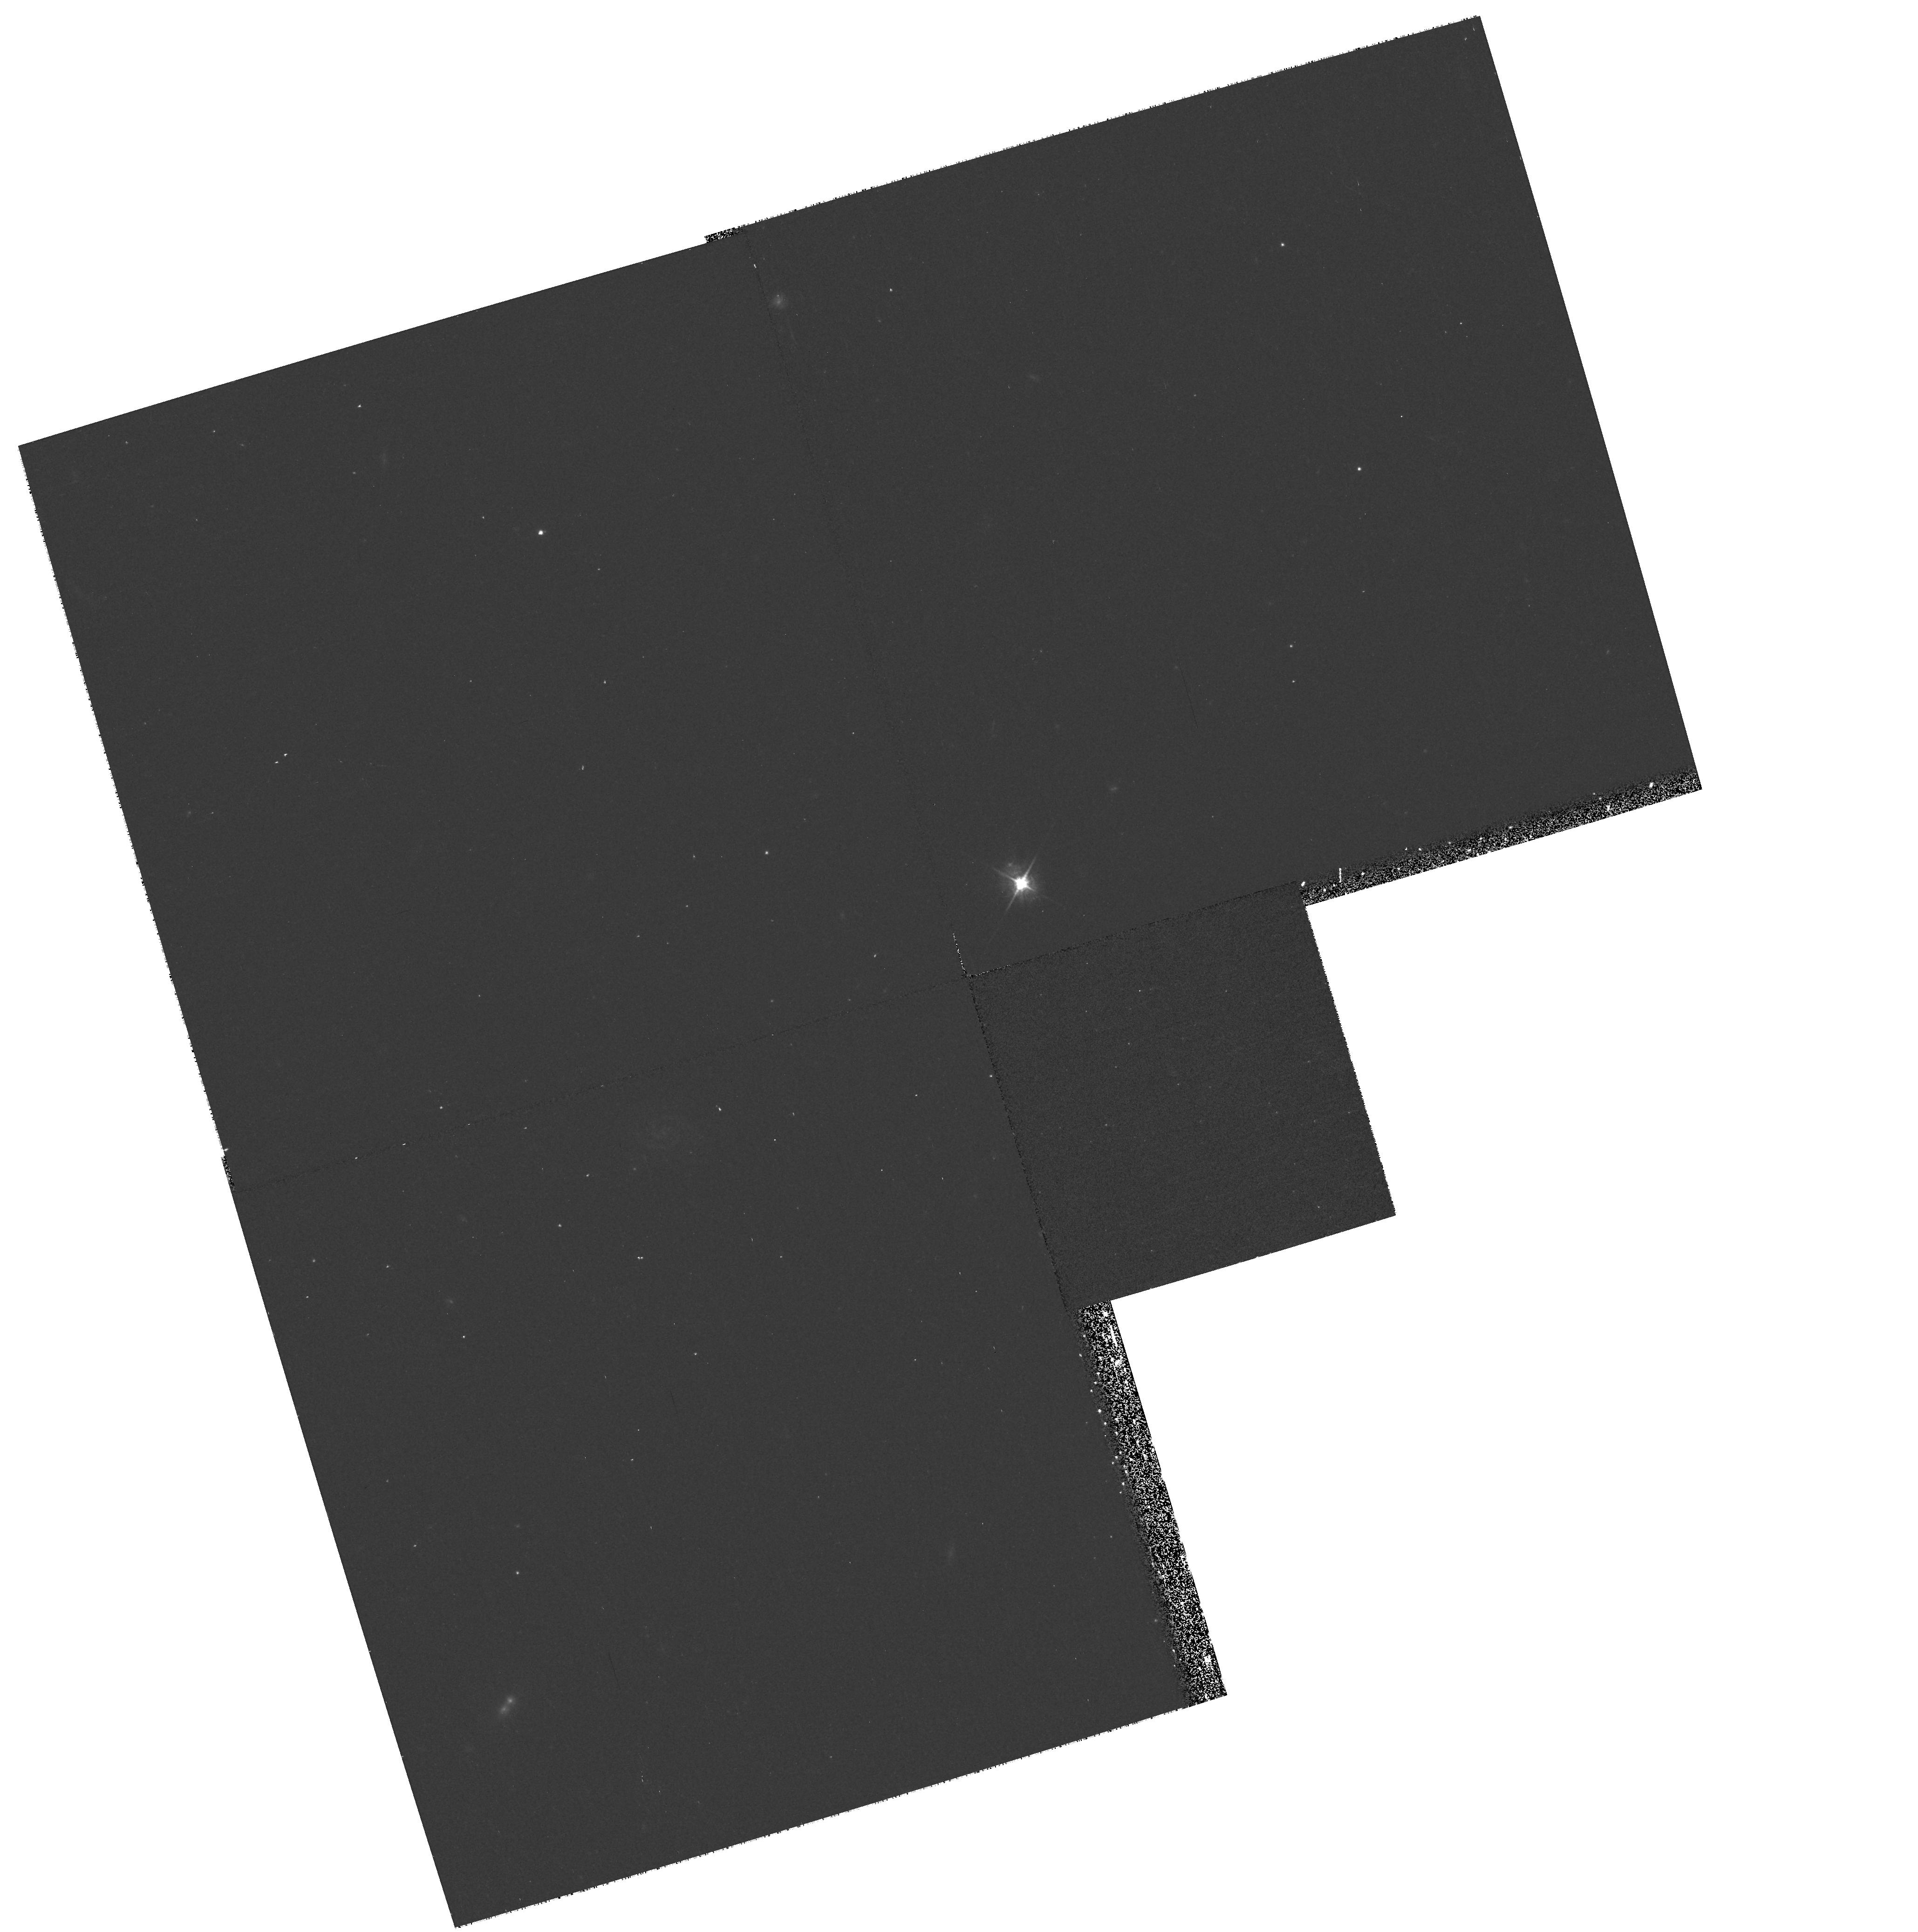
Target: SN2000B4. Instrument: WFPC2/PC. Filter: F450W. Exposure: 23 min. Observation ID: hst_8177_86_wfpc2_pc_f450w_u5ln86

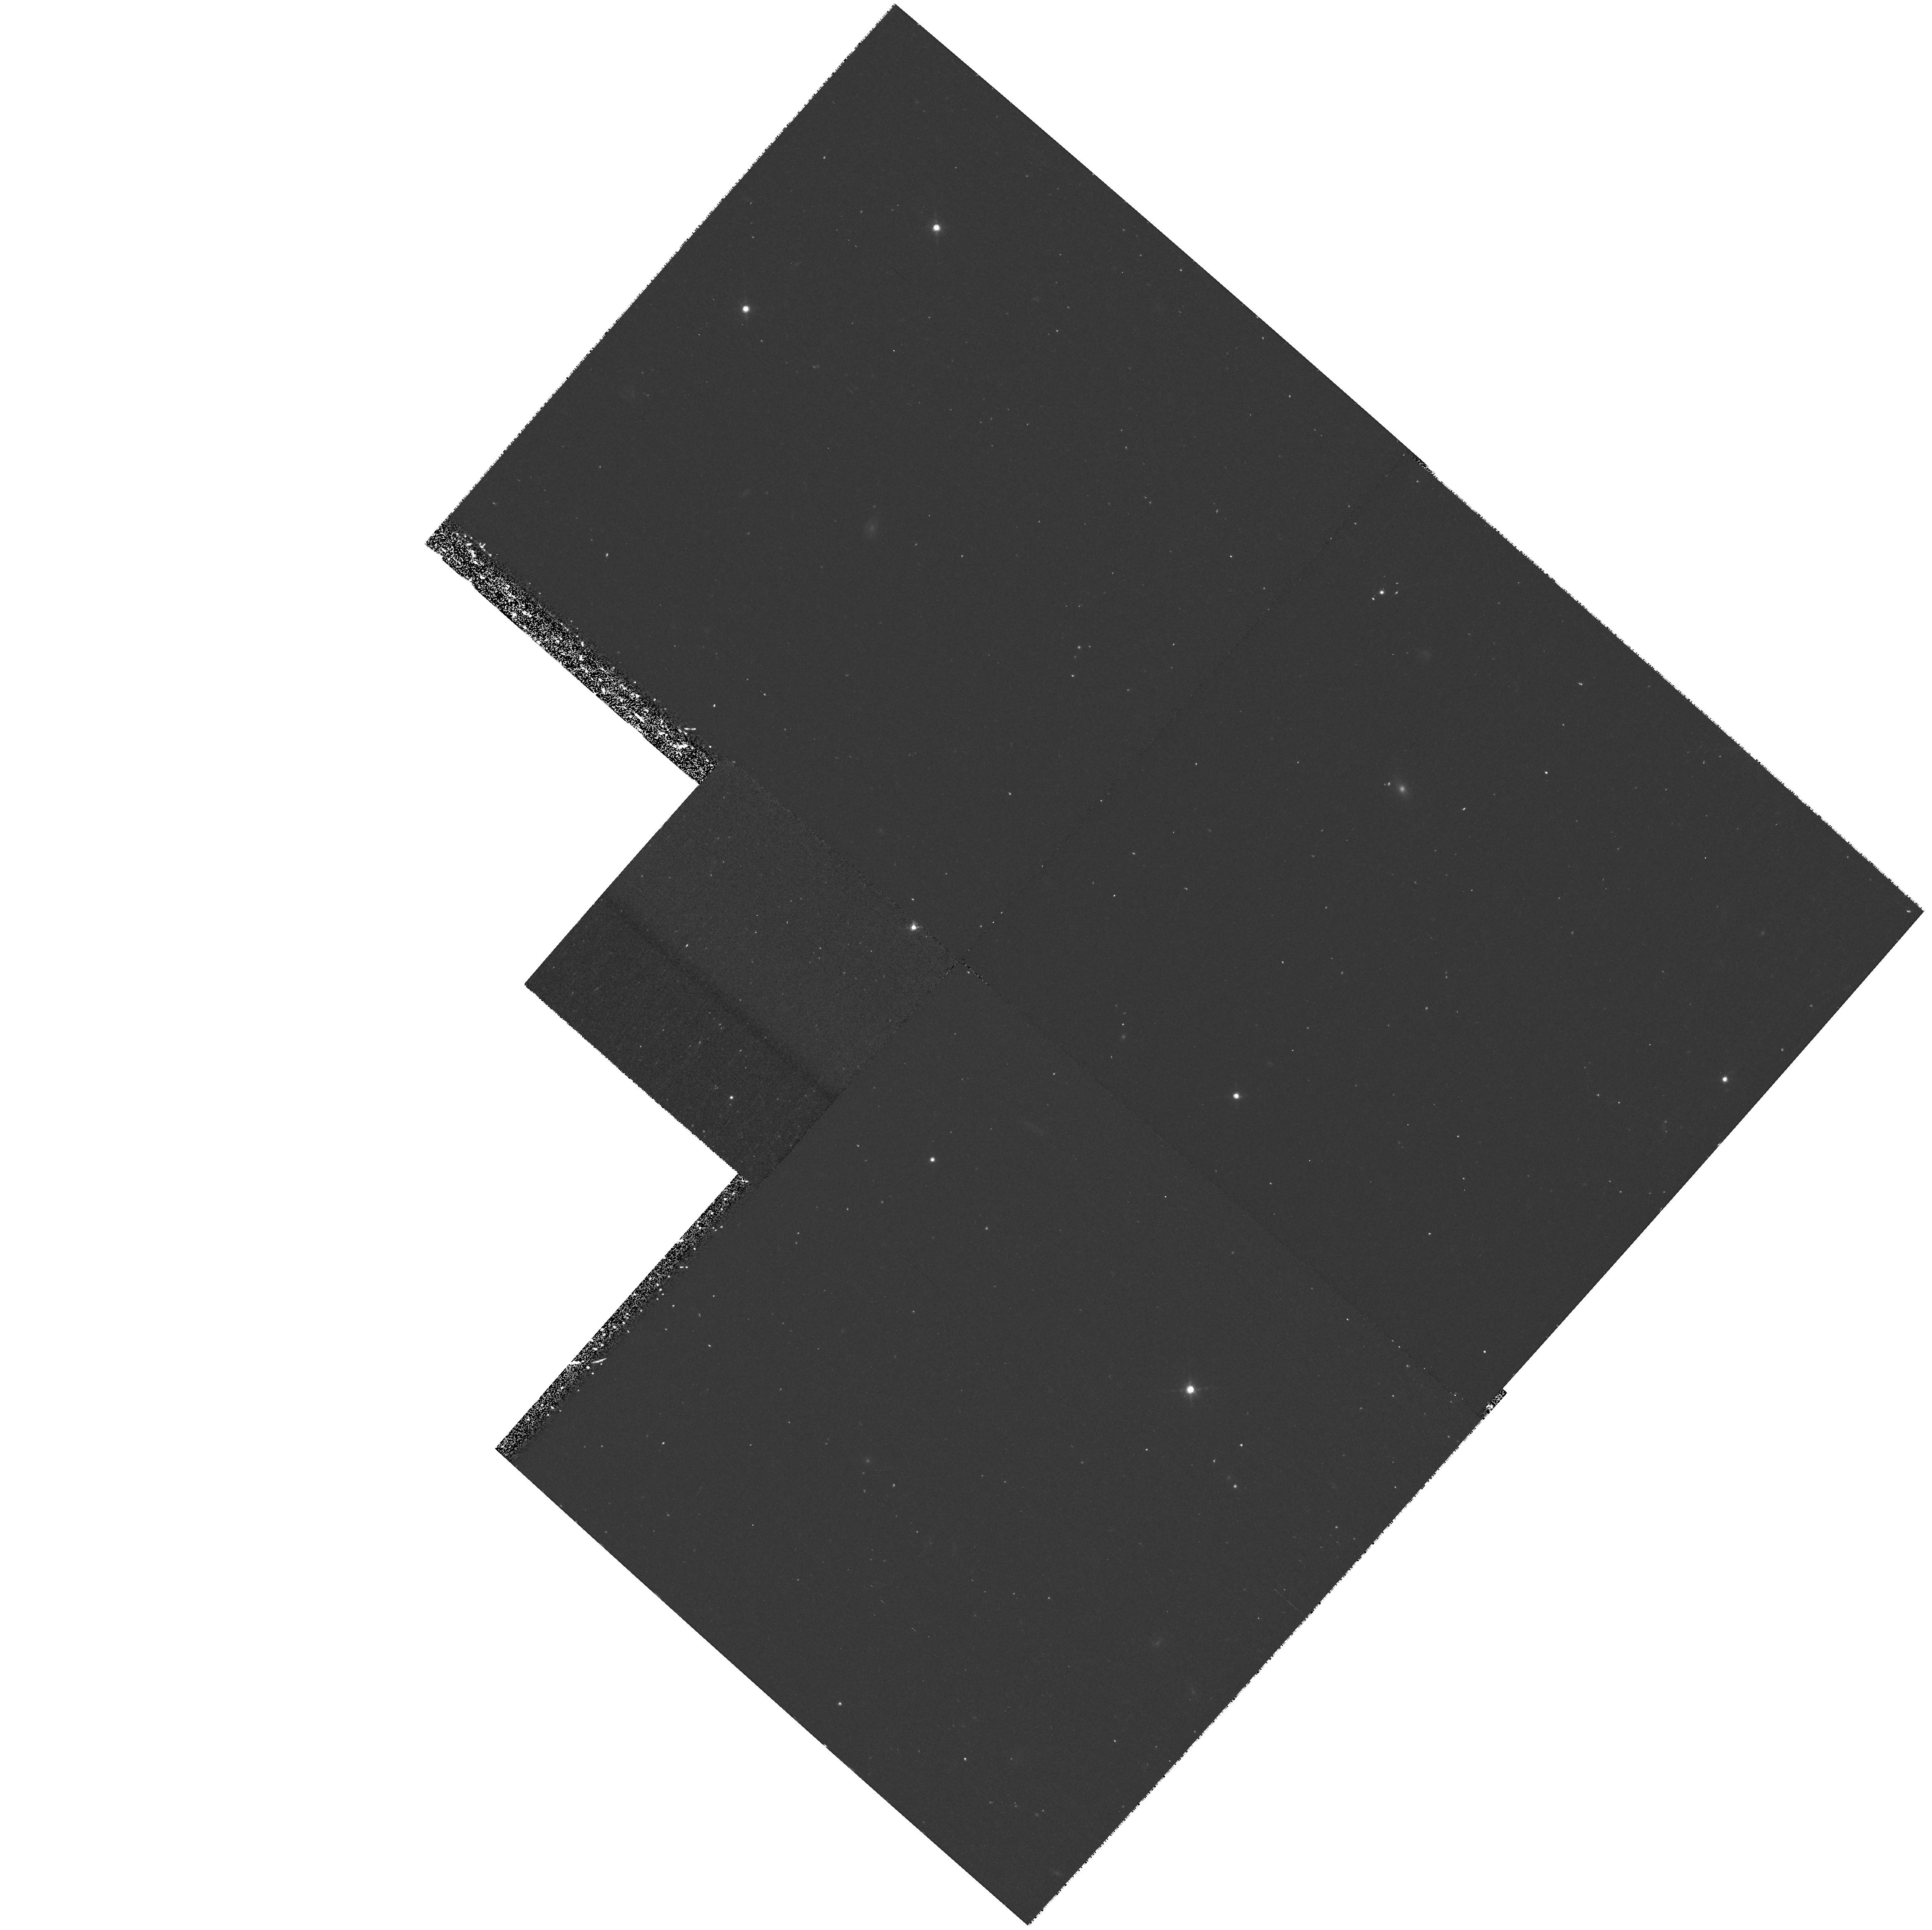
Target: SN1999FN. Instrument: WFPC2/PC. Filter: F850LP. Exposure: 43 min. Observation ID: hst_8177_70_wfpc2_pc_f850lp_u5ln70

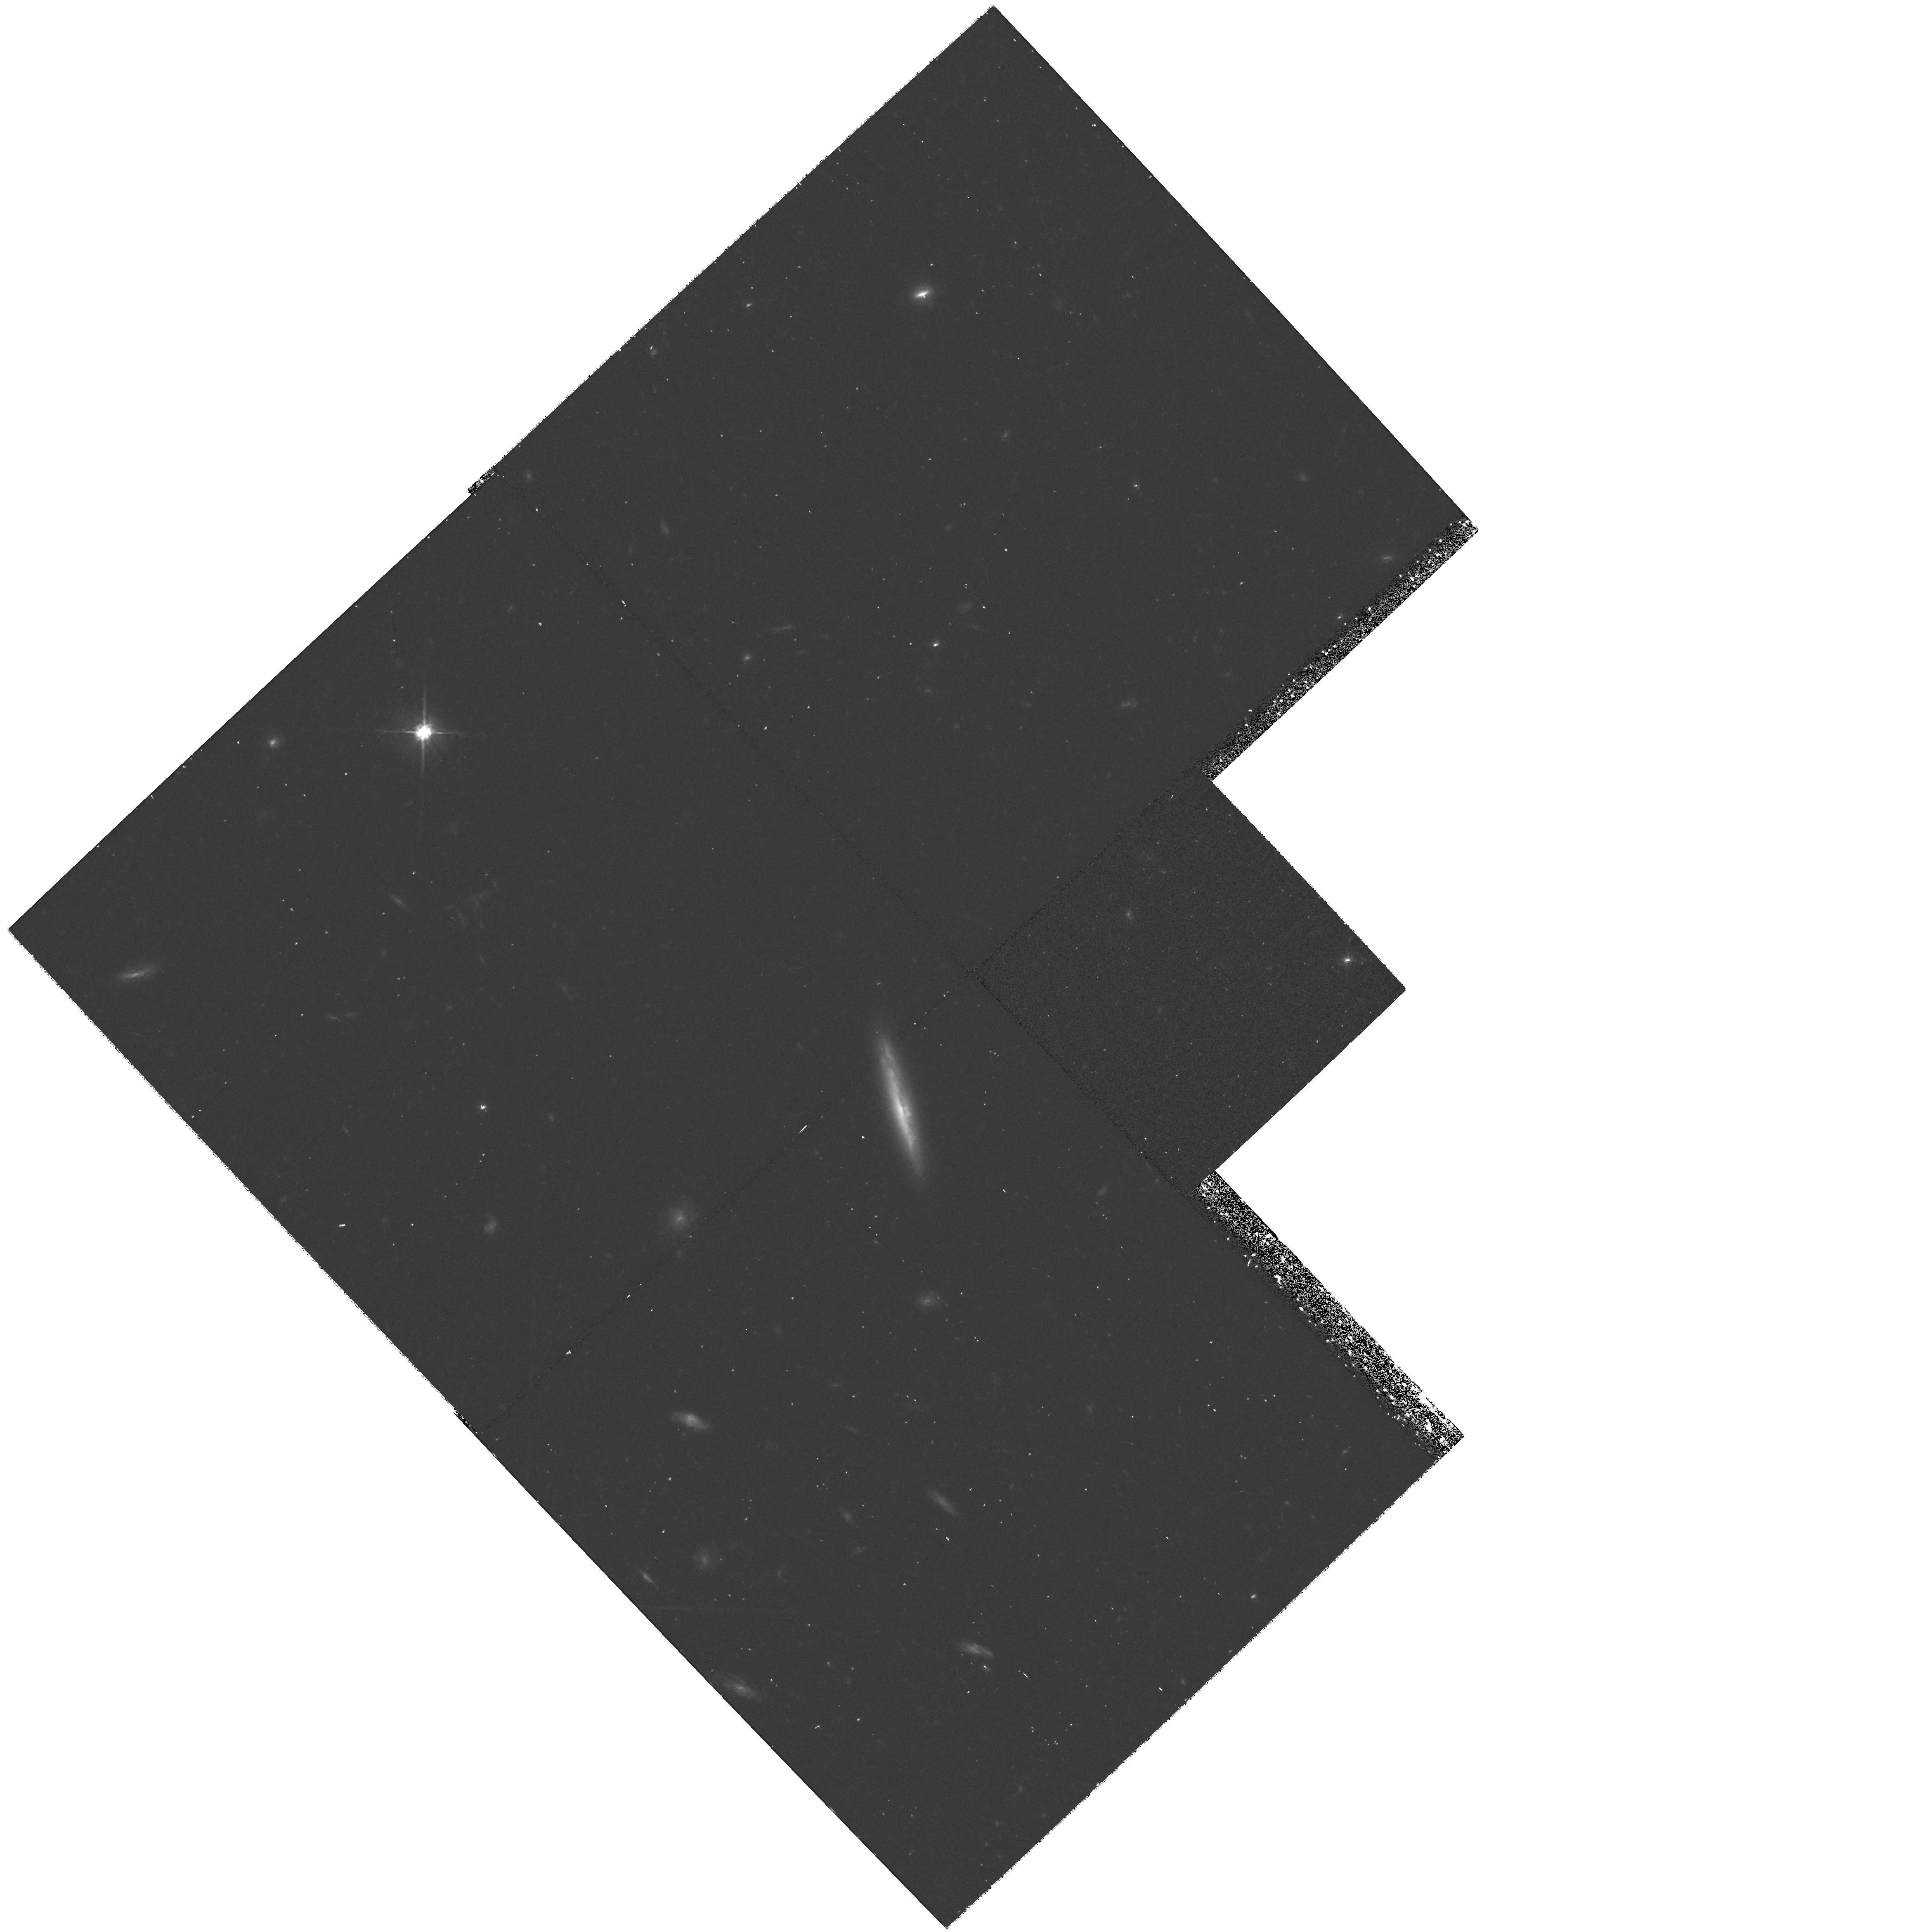
Target: SN1999FJ. Instrument: WFPC2/PC. Filter: F814W. Exposure: 40 min. Observation ID: hst_8177_50_wfpc2_pc_f814w_u5ln50

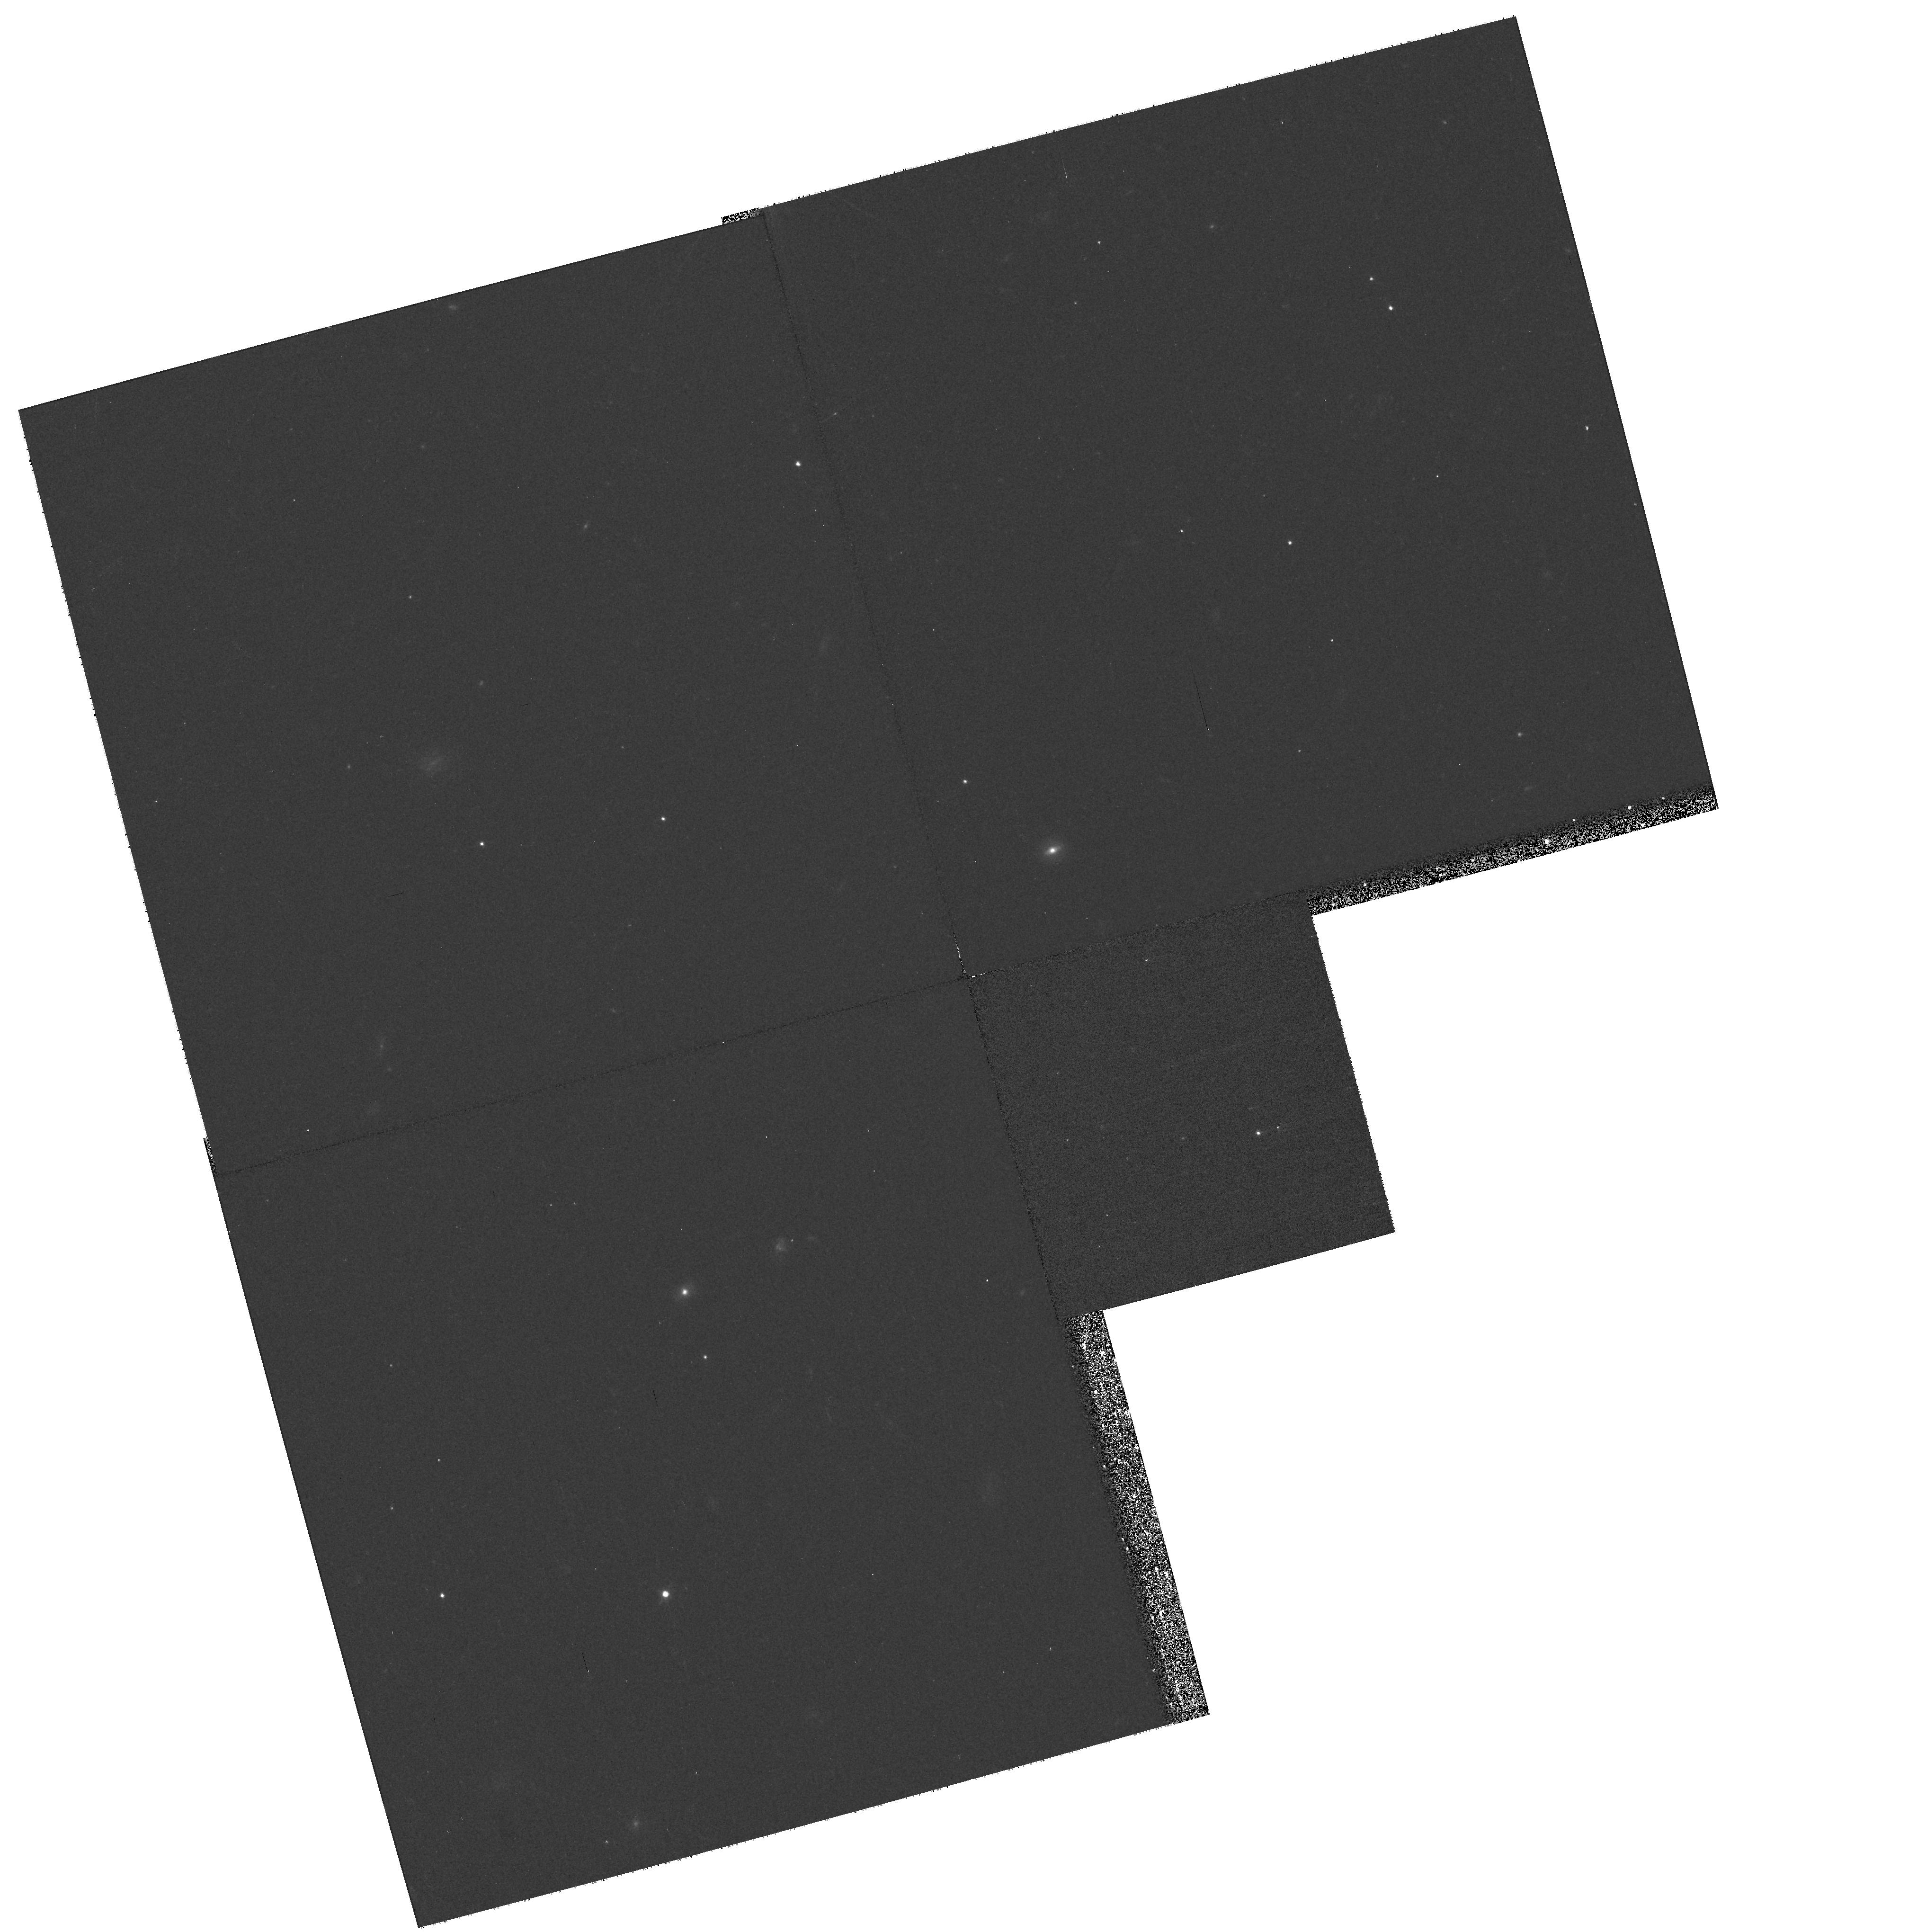
Target: SN2000B3. Instrument: WFPC2/PC. Filter: F555W. Exposure: 13 min. Observation ID: hst_8177_84_wfpc2_pc_f555w_u5ln84

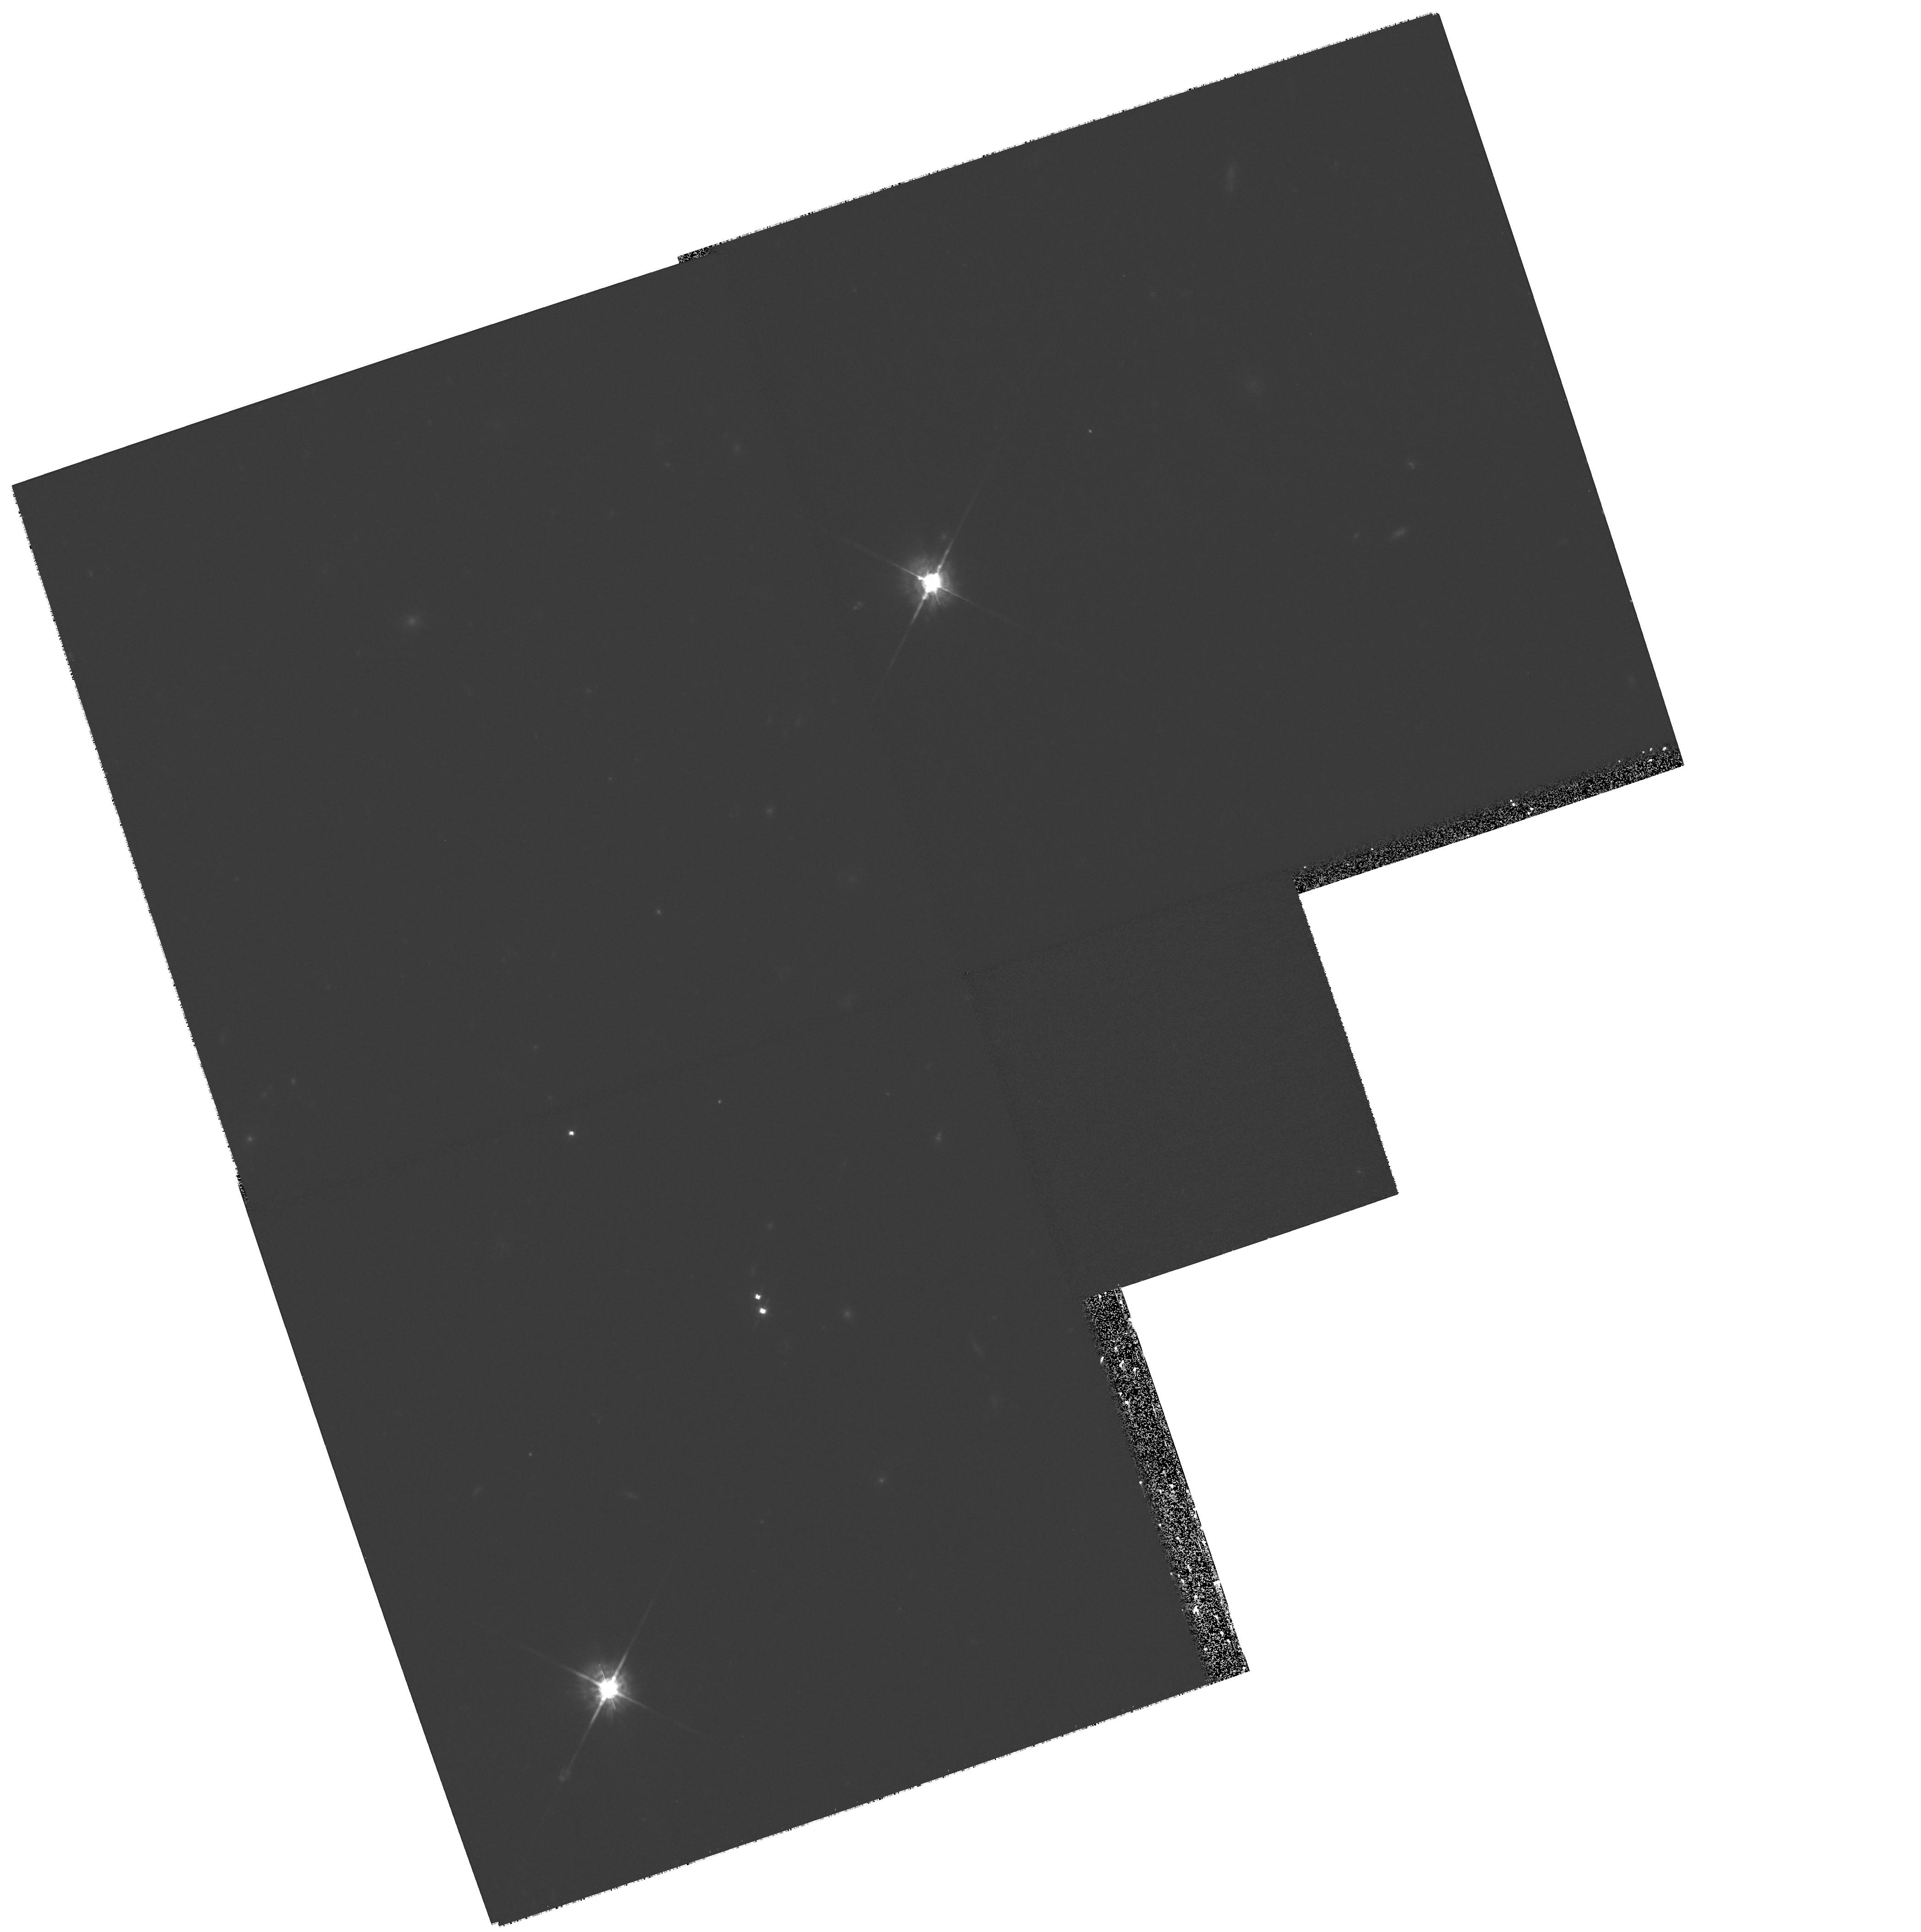
Target: SN2000C6. Instrument: WFPC2/PC. Filter: F675W. Exposure: 33 min. Observation ID: hst_8177_92_wfpc2_pc_f675w_u5ln92

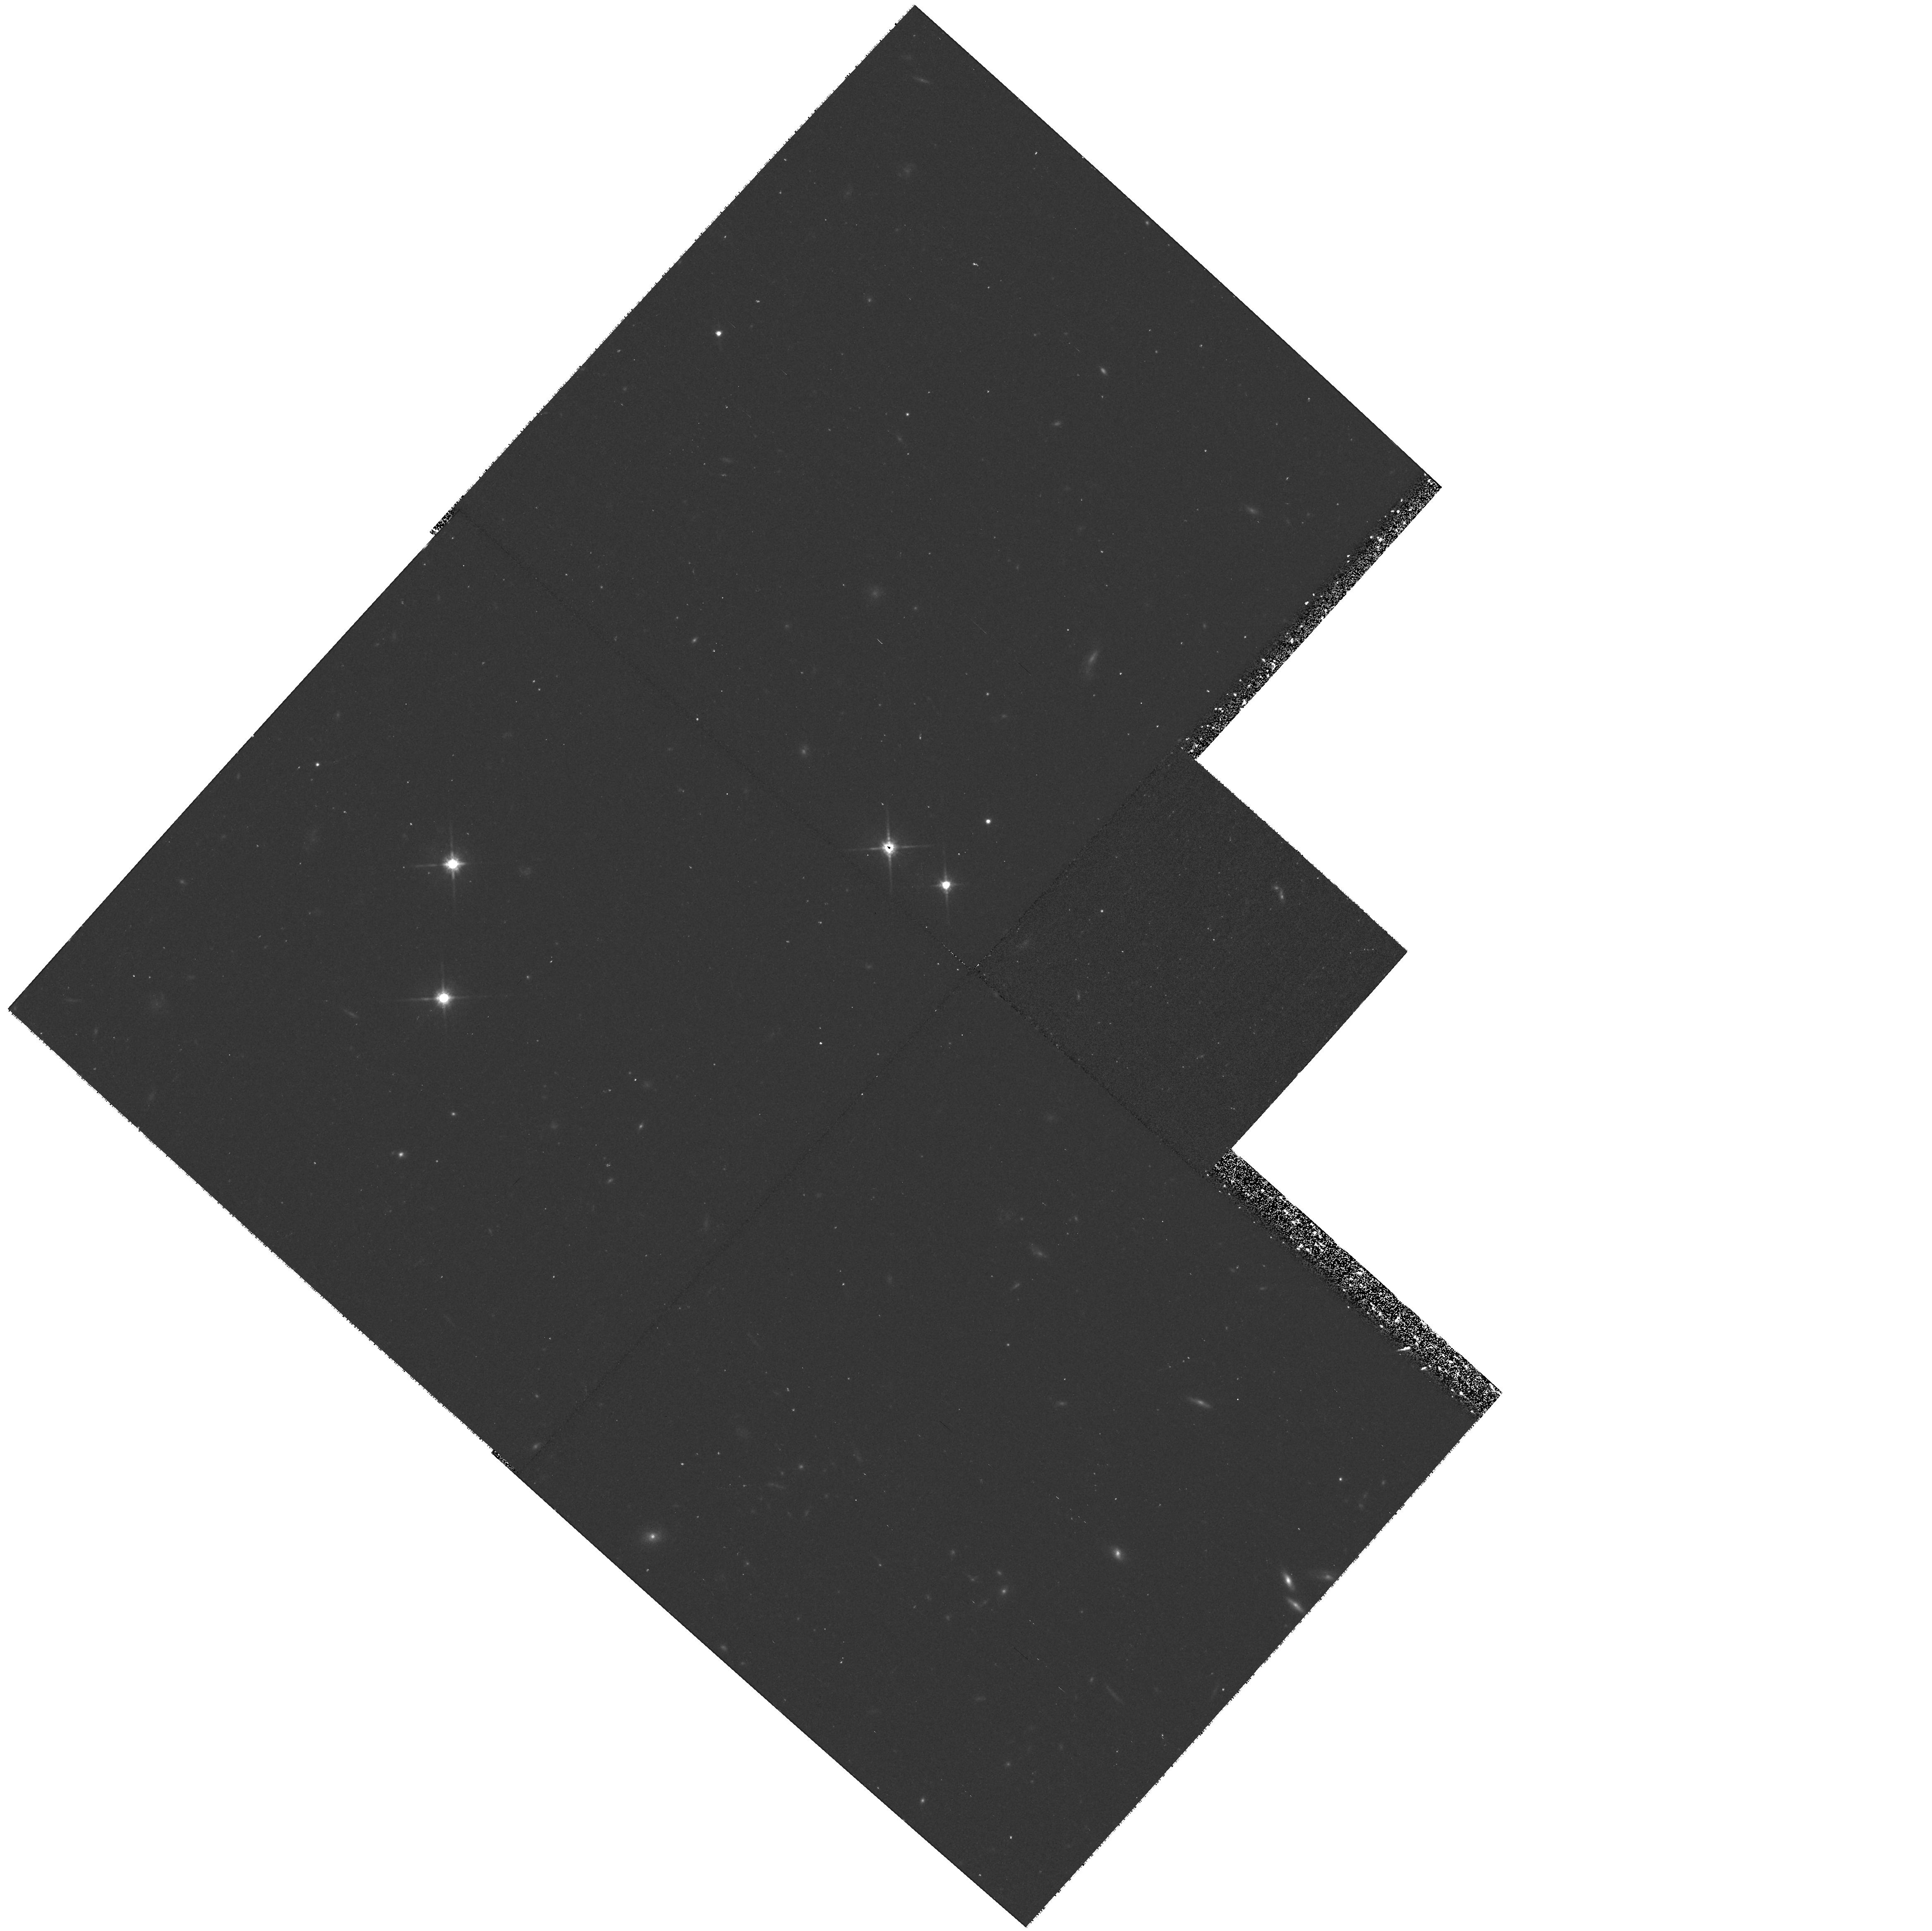
Target: SN1999FI. Instrument: WFPC2/PC. Filter: F814W. Exposure: 40 min. Observation ID: hst_8177_60_wfpc2_pc_f814w_u5ln60

Investigating Type Ia Supernovae and an Accelerating Universe (PI: Schmidt, Brian)

The results from the high-z supernova groups that the Universe is accelerating rests entirely on the observation that the distant SN Ia are 0.25 magnitudes fainter than expected for an empty Universe. While both groups have argued that this magnitude offset is not due to quantifiable systematic effects, it is critical to test this assumption in new ways. We propose to use WFPC2 to obtain rest frame U and B photometry for four z~ 0.85 SN Ia. These observations will be coupled to ground-based rest frame V photometry and spectra. These data, combined with previous samples, will extend the D_L vs. z diagram for SN Ia to z~0.85, and allow us to discriminate the redshift dependence of supernova apparent magnitudes in an accelerating Universe from that expected to result from systematic effects such as age of the stellar population, chemical evolution, a drift in the properties of dust, and weak gravitational lensing. Evolution of SN Ia is a primary concern and it is only by careful object by object comparison that subtle effects will be apparent. We therefore also propose to use WFPC2 to obtain rest frame B and V photometry for four z~ 0.5 SN Ia. These data will be combined with extensive Keck spectra and rest frame U and R photometry obtained from the ground. The four z~ 0.5 objects will have light curves and spectra of comparable quality to nearby SN Ia, and will provide a basis for a detailed comparison.